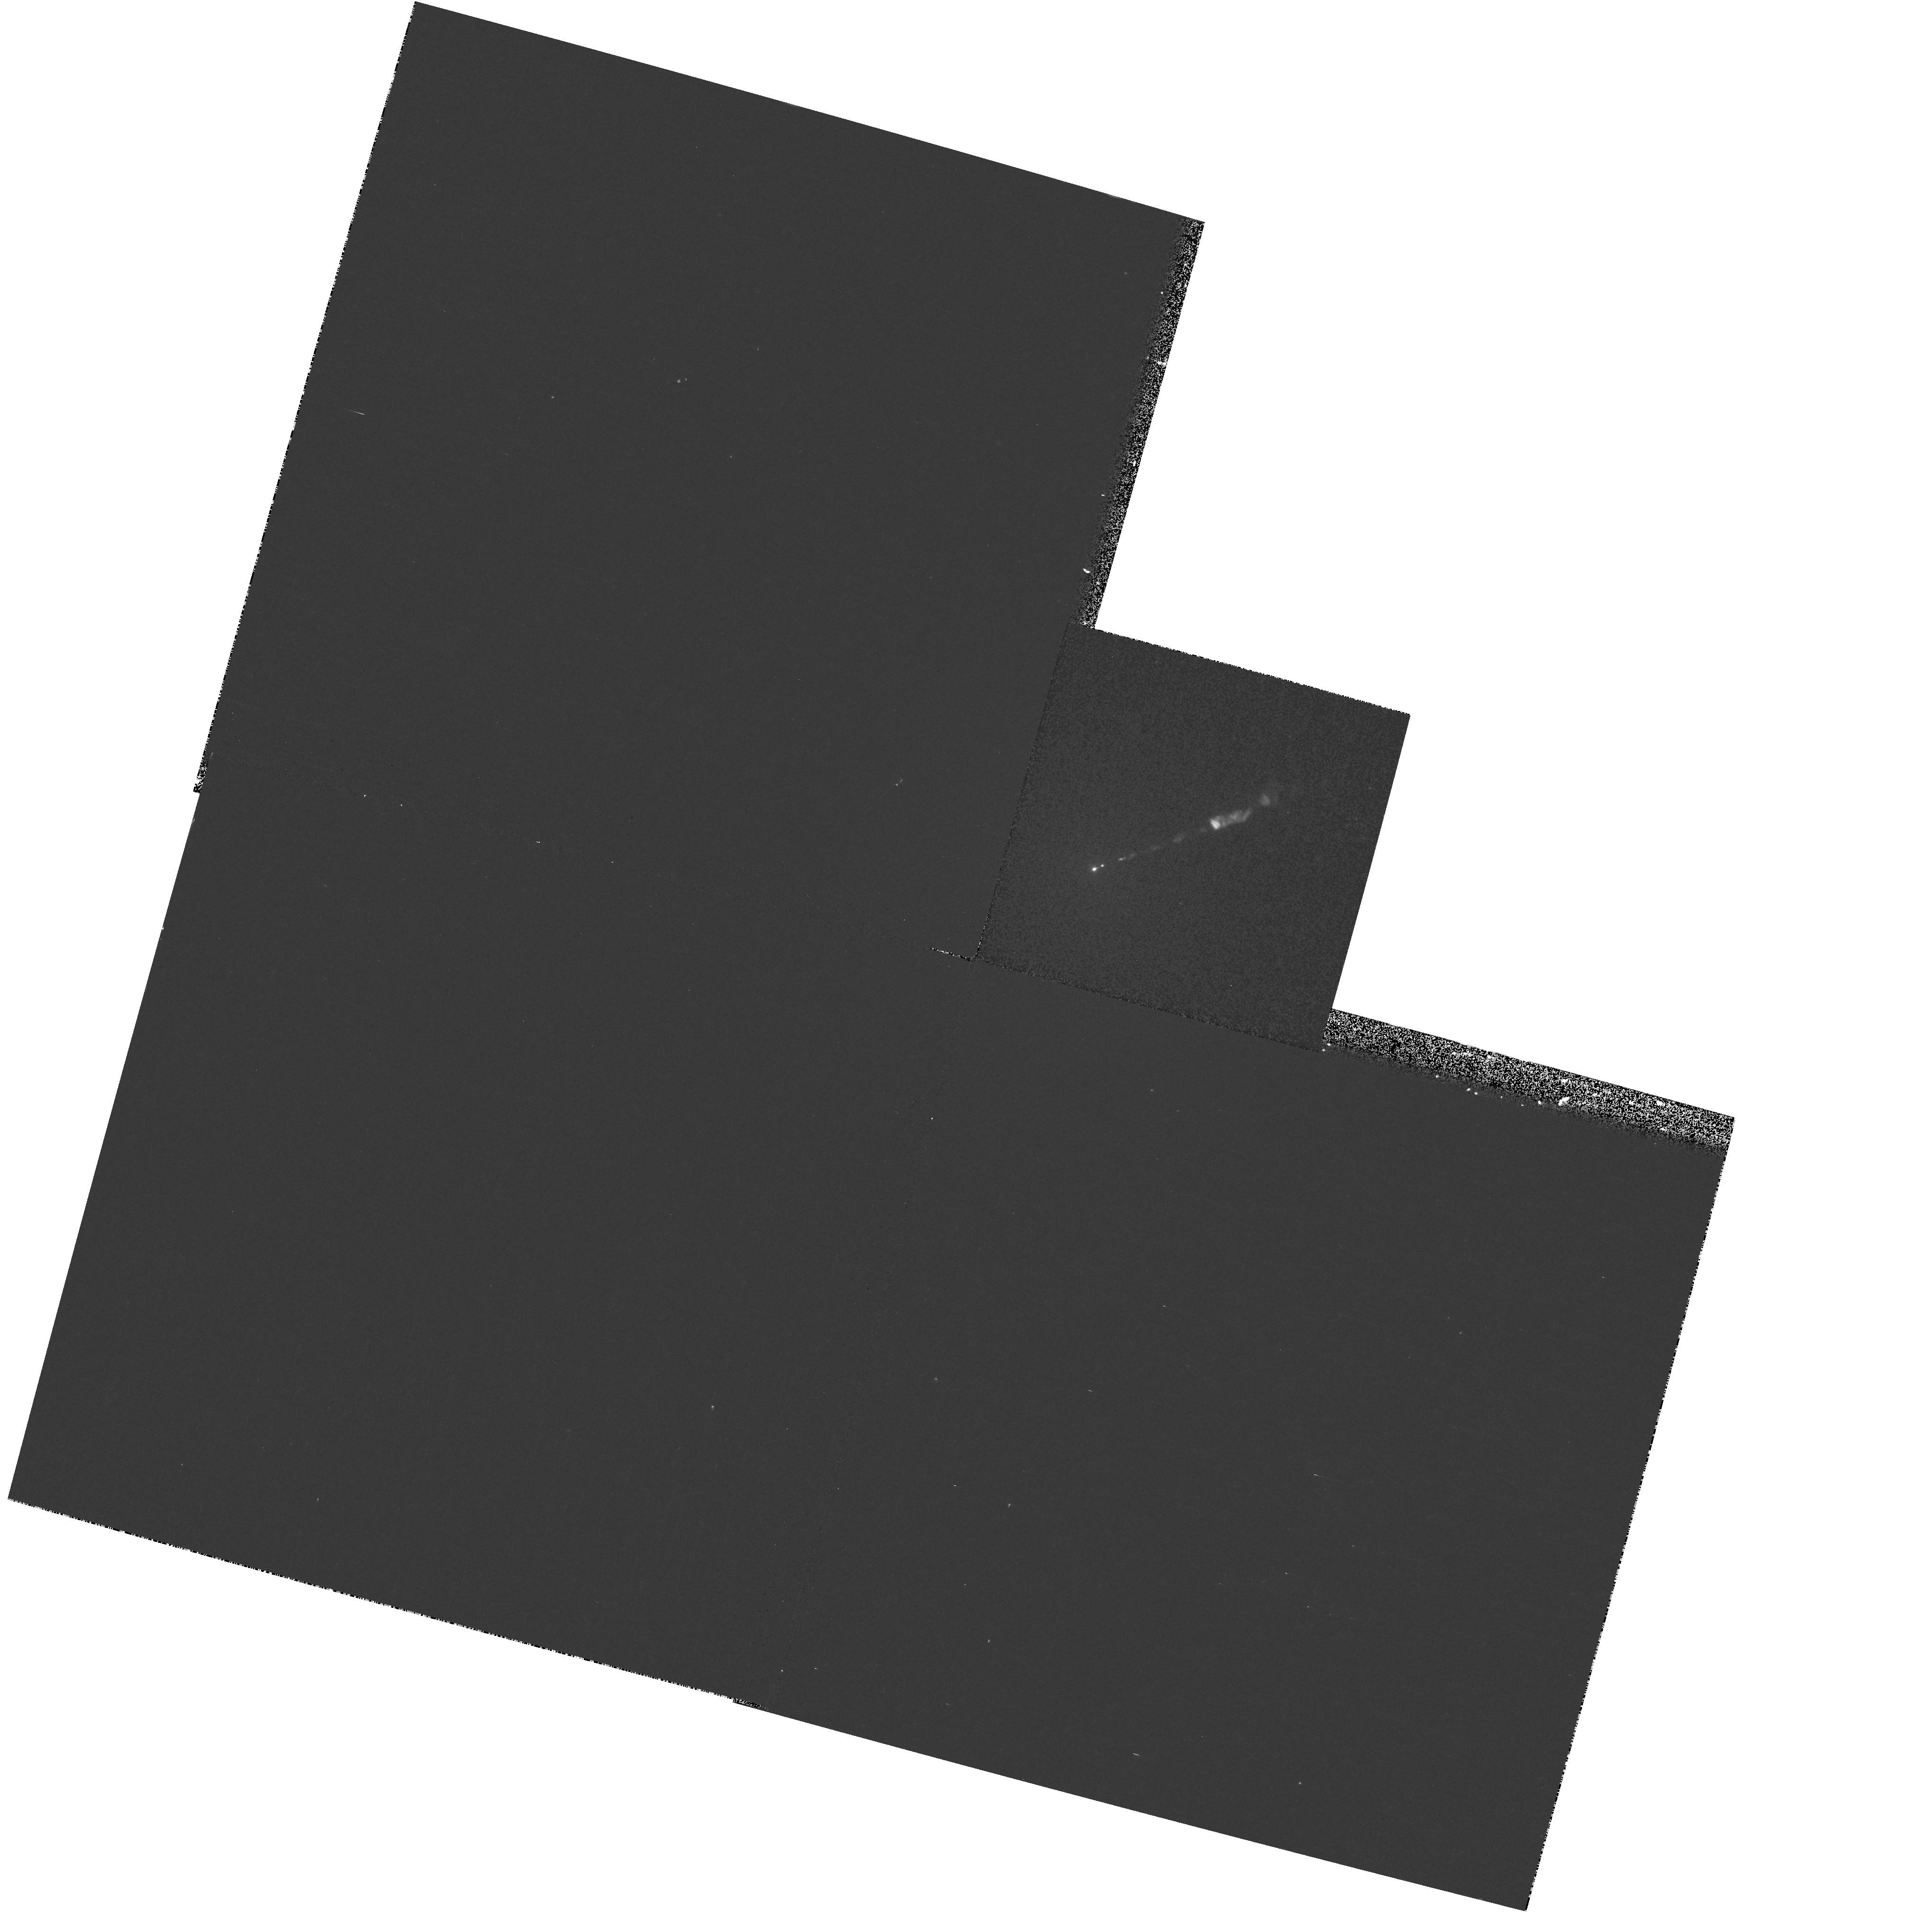
Target: M87-NUC
Instrument: WFPC2/PC
Filter: F300W
Exposure: 8 min
Observation ID: hst_8048_02_wfpc2_pc_f300w_u53c02

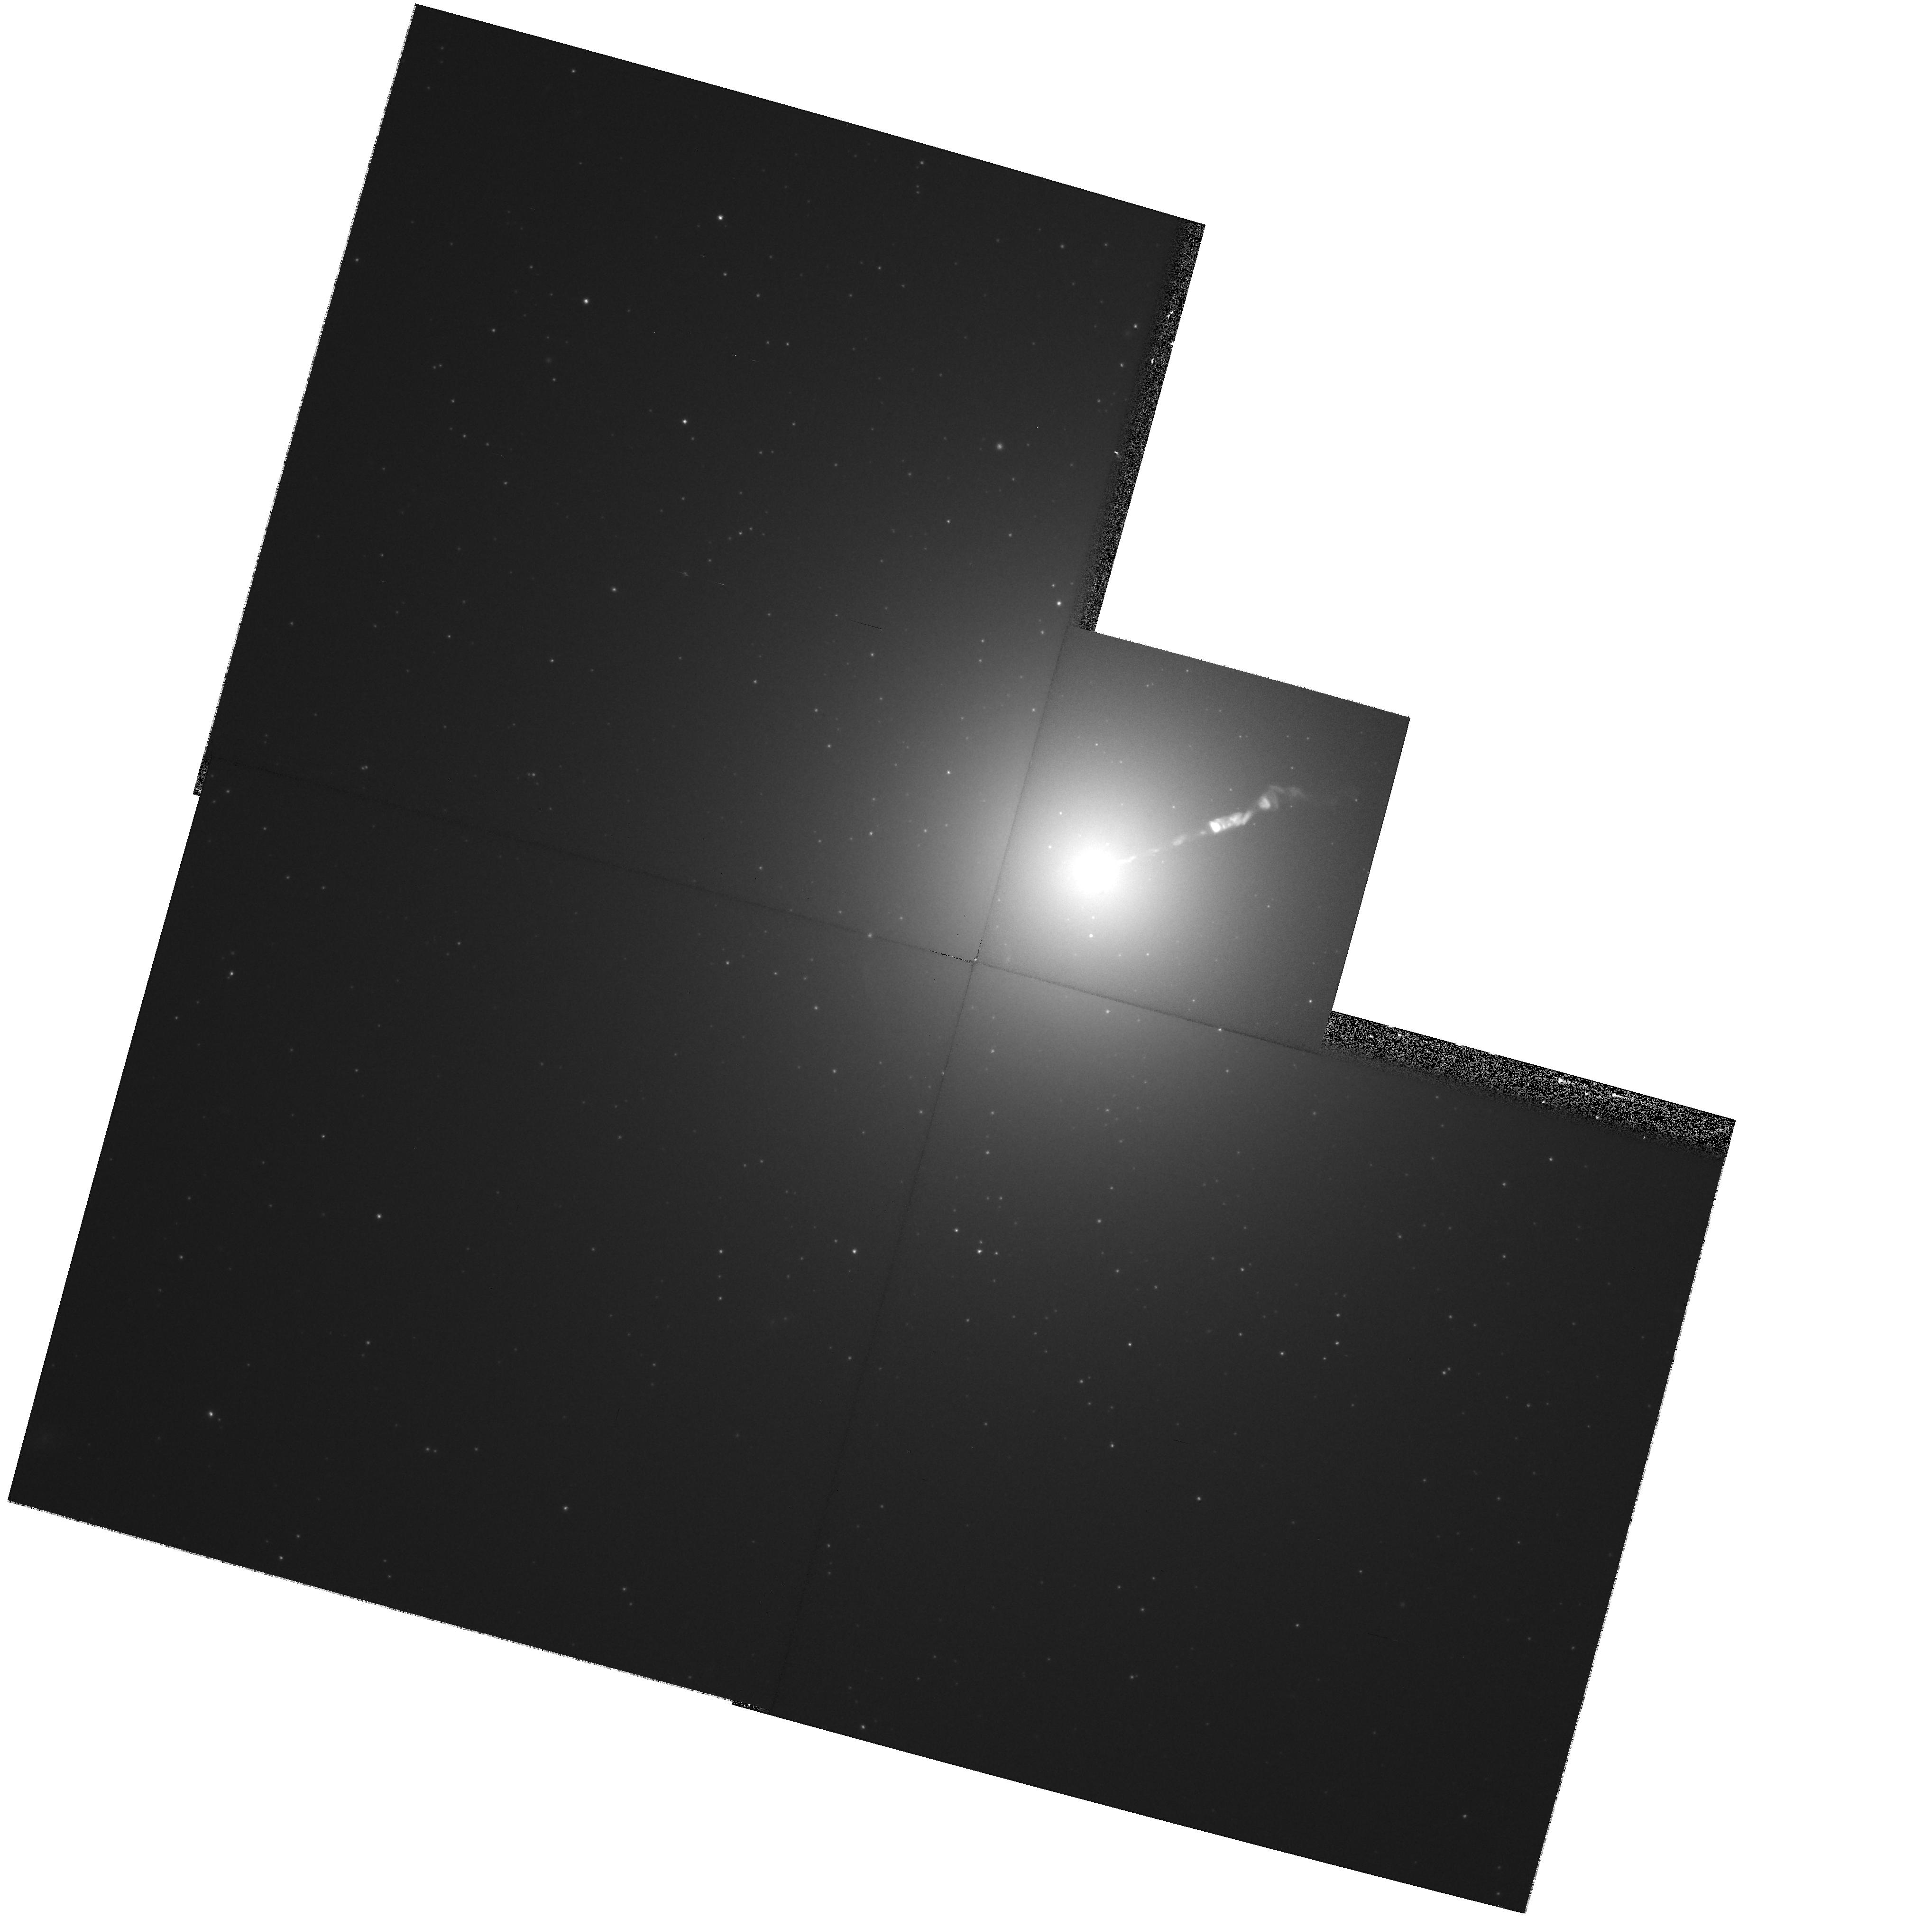
Target: M87-NUC
Instrument: WFPC2/PC
Filter: F814W
Exposure: 8 min
Observation ID: hst_8048_02_wfpc2_pc_f814w_u53c02

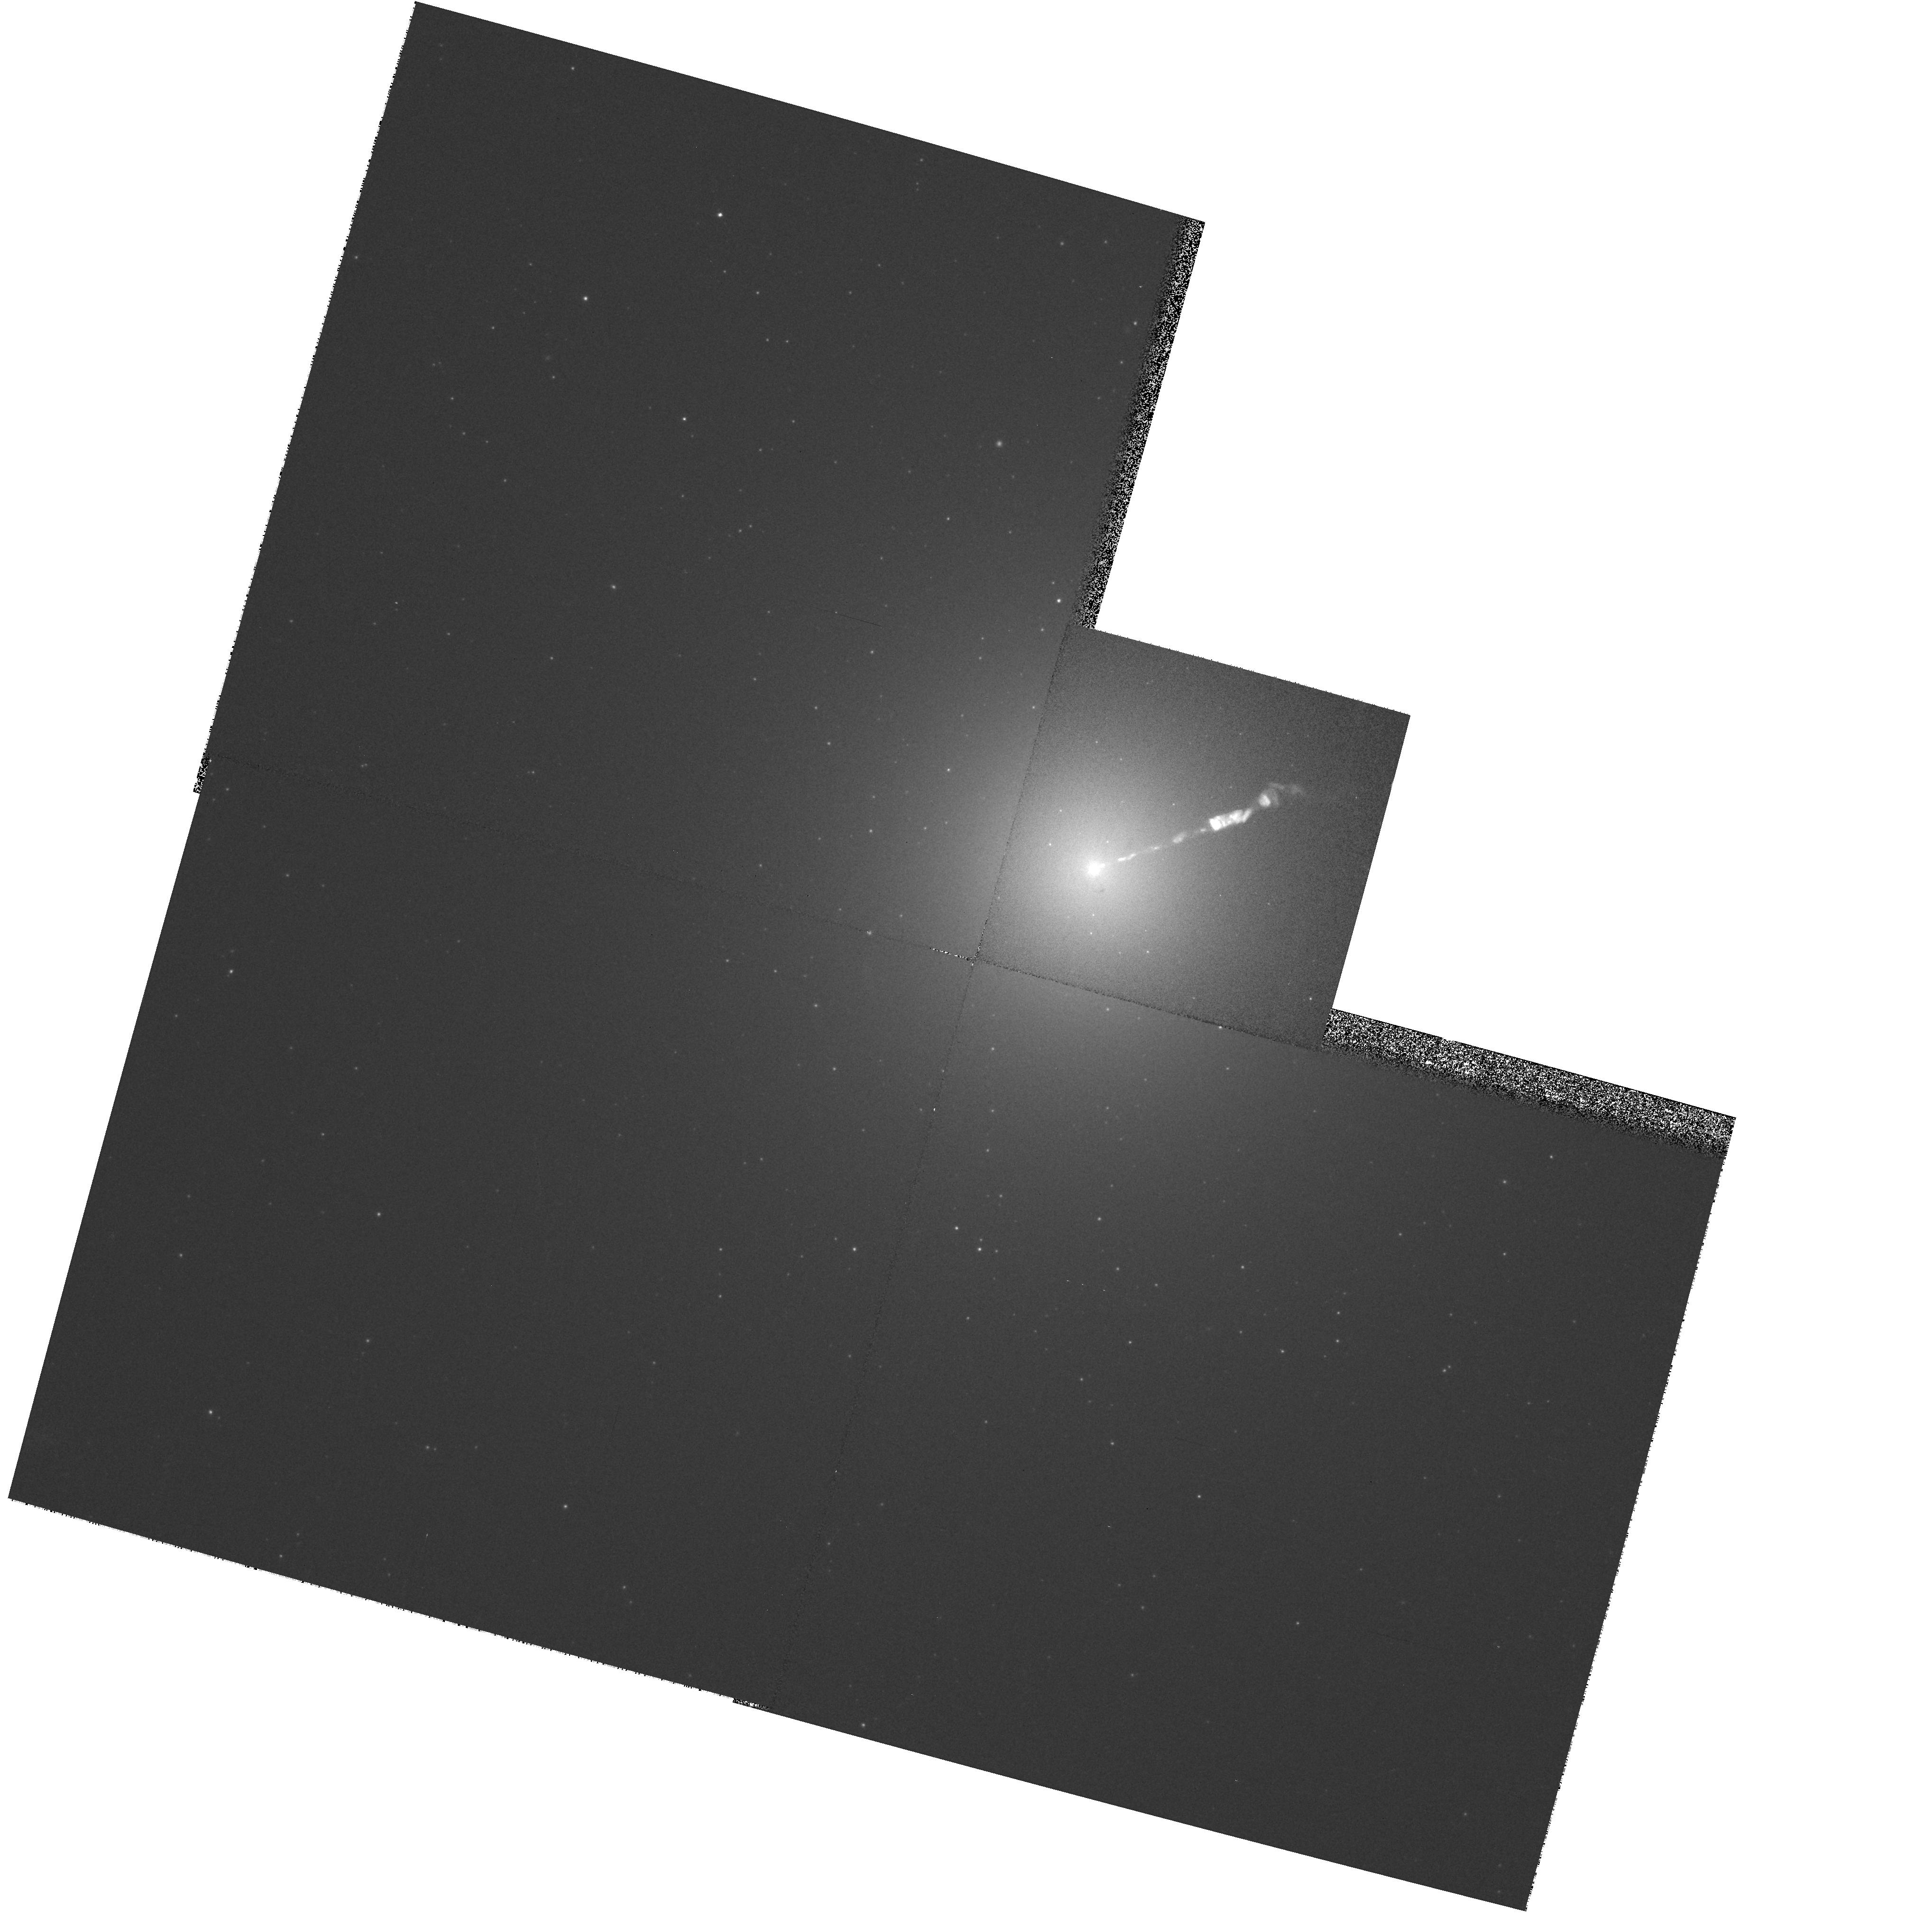
Target: M87-NUC
Instrument: WFPC2/PC
Filter: F450W
Exposure: 5 min
Observation ID: hst_8048_02_wfpc2_pc_f450w_u53c02

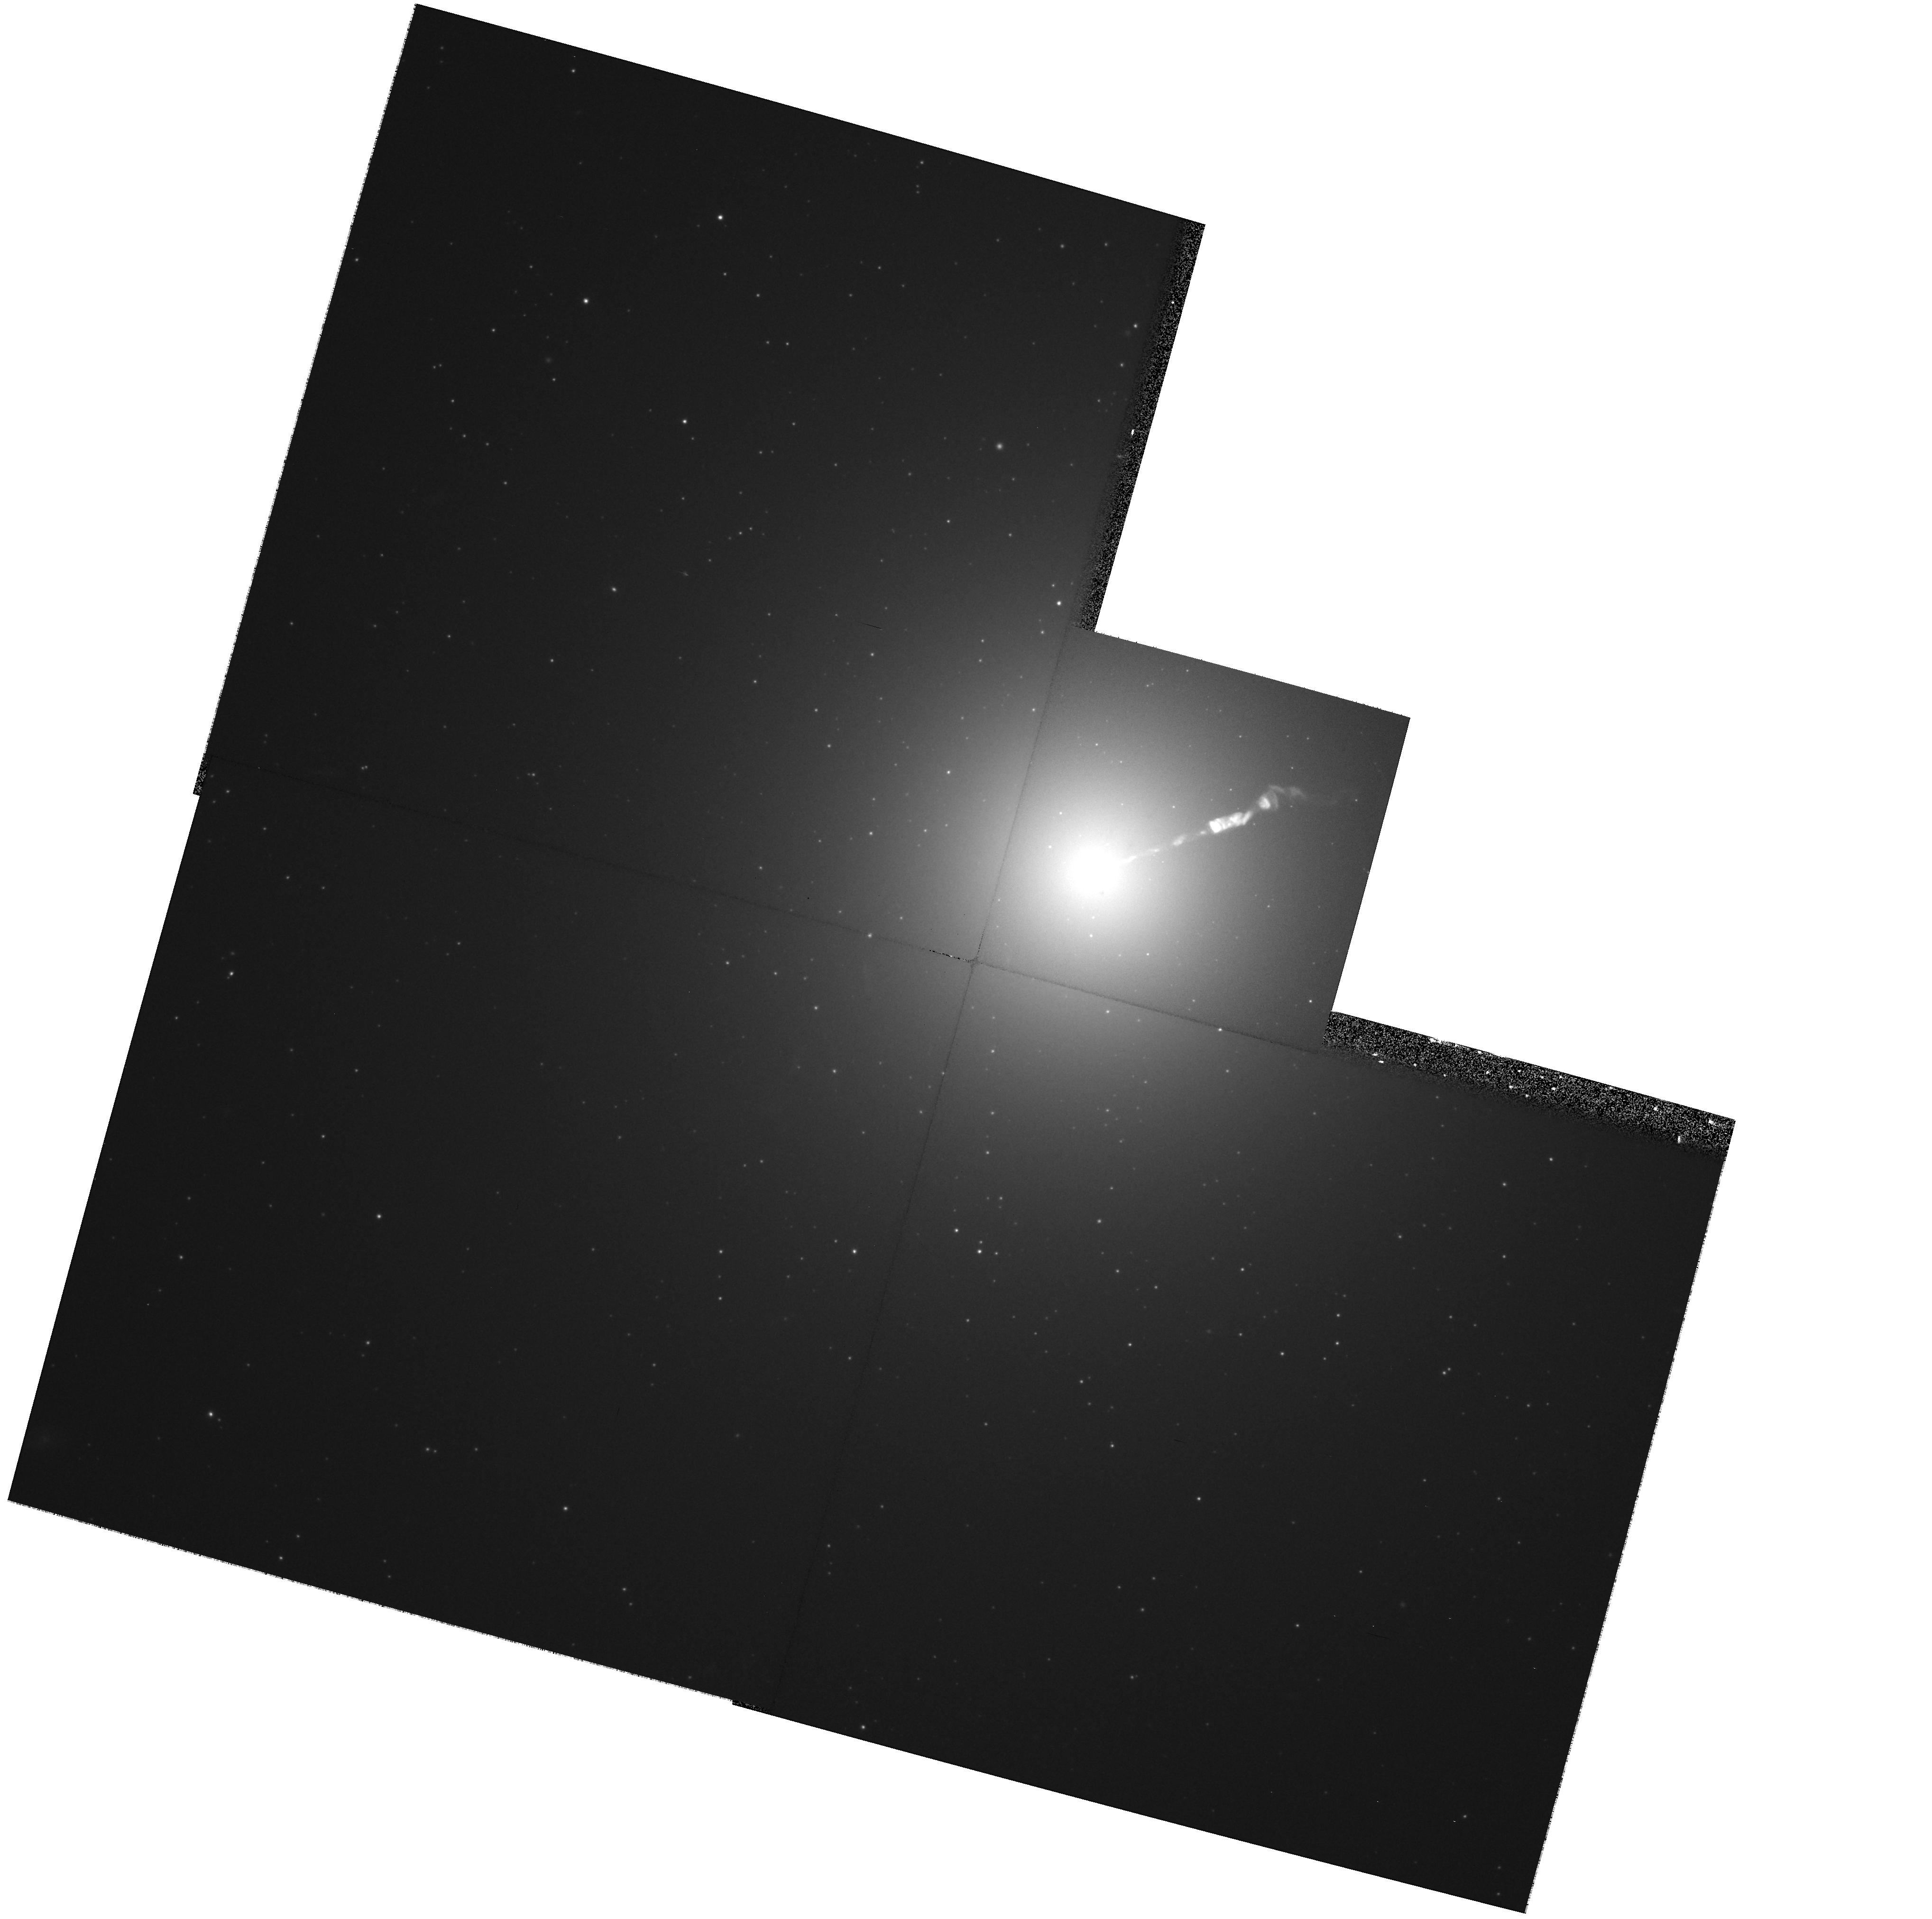
Target: M87-NUC
Instrument: WFPC2/PC
Filter: F606W
Exposure: 5 min
Observation ID: hst_8048_02_wfpc2_pc_f606w_u53c02

Secular Changes in the Jet of M87 (PI: Biretta, John A.)

As part of our ongoing investigation of the M87 jet, we have obtained unprecedented high resolution images of the jet using the FOC. These data show structures with a FWHM as small as 0.03", and provide a unique opportunity to study proper motions and structural changes of the jet. We will compare Cycle 7-9 FOC and WFPC2 images with Cycle 4-6 observations to track secular changes and motions in the jet and nucleus. Typical speeds found with VLA observations range from 0.5c to 3c, while our Cycle 4-6 data already show speeds between 2c and 5c for many components. Since the optical emission is more concentrated near the jet axis than the radio emission, the optical data will give velocity information on a different physical volume closer to the jet axis, and show whether there are strong velocity gradients across and within the jet. Secular changes in luminosity and polarization are also likely as the knots move, which will provide information on the evolution of the electron energy distribution and magnetic fields. We propose polarization measurements to map the magnetic field structure and its evolution in the first few pc of the jet near the ``central engine.'' We were awarded Cycle 5 & 6 time to carry out observations as the foundation of an annual monitoring program, and received a provisional award of time in Cycle 7; herein we request continuation of this program.